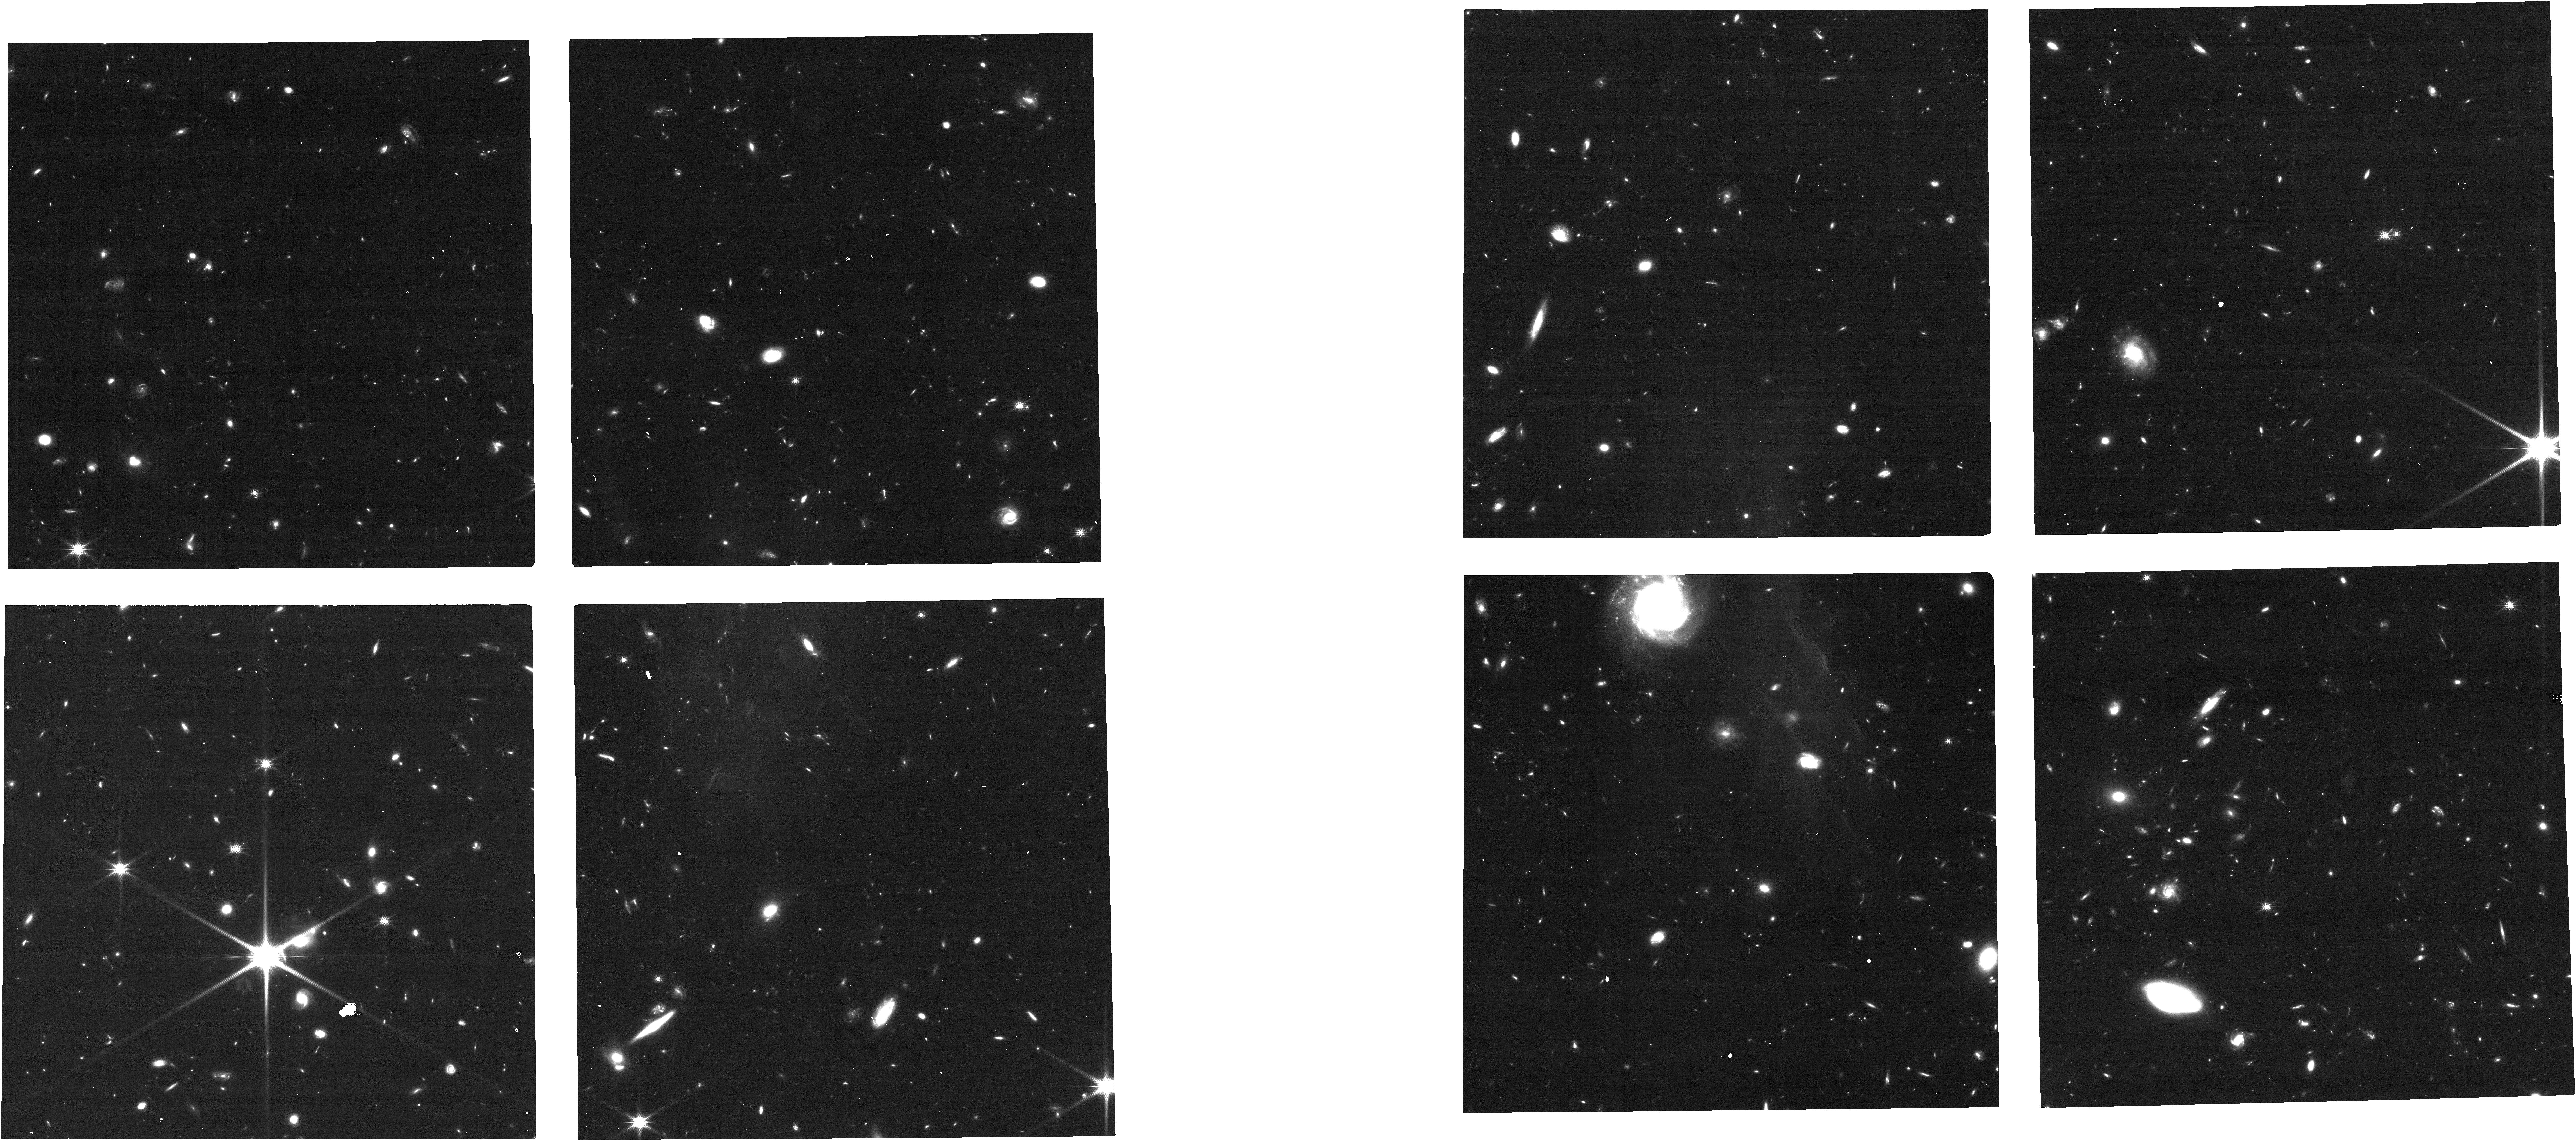
Target: CATLAE-WEST-FINAL-III
Instrument: NIRCAM
Filter: F150W
Exposure: 37 min
Observation ID: jw01635-o054_t037_nircam_clear-f150w

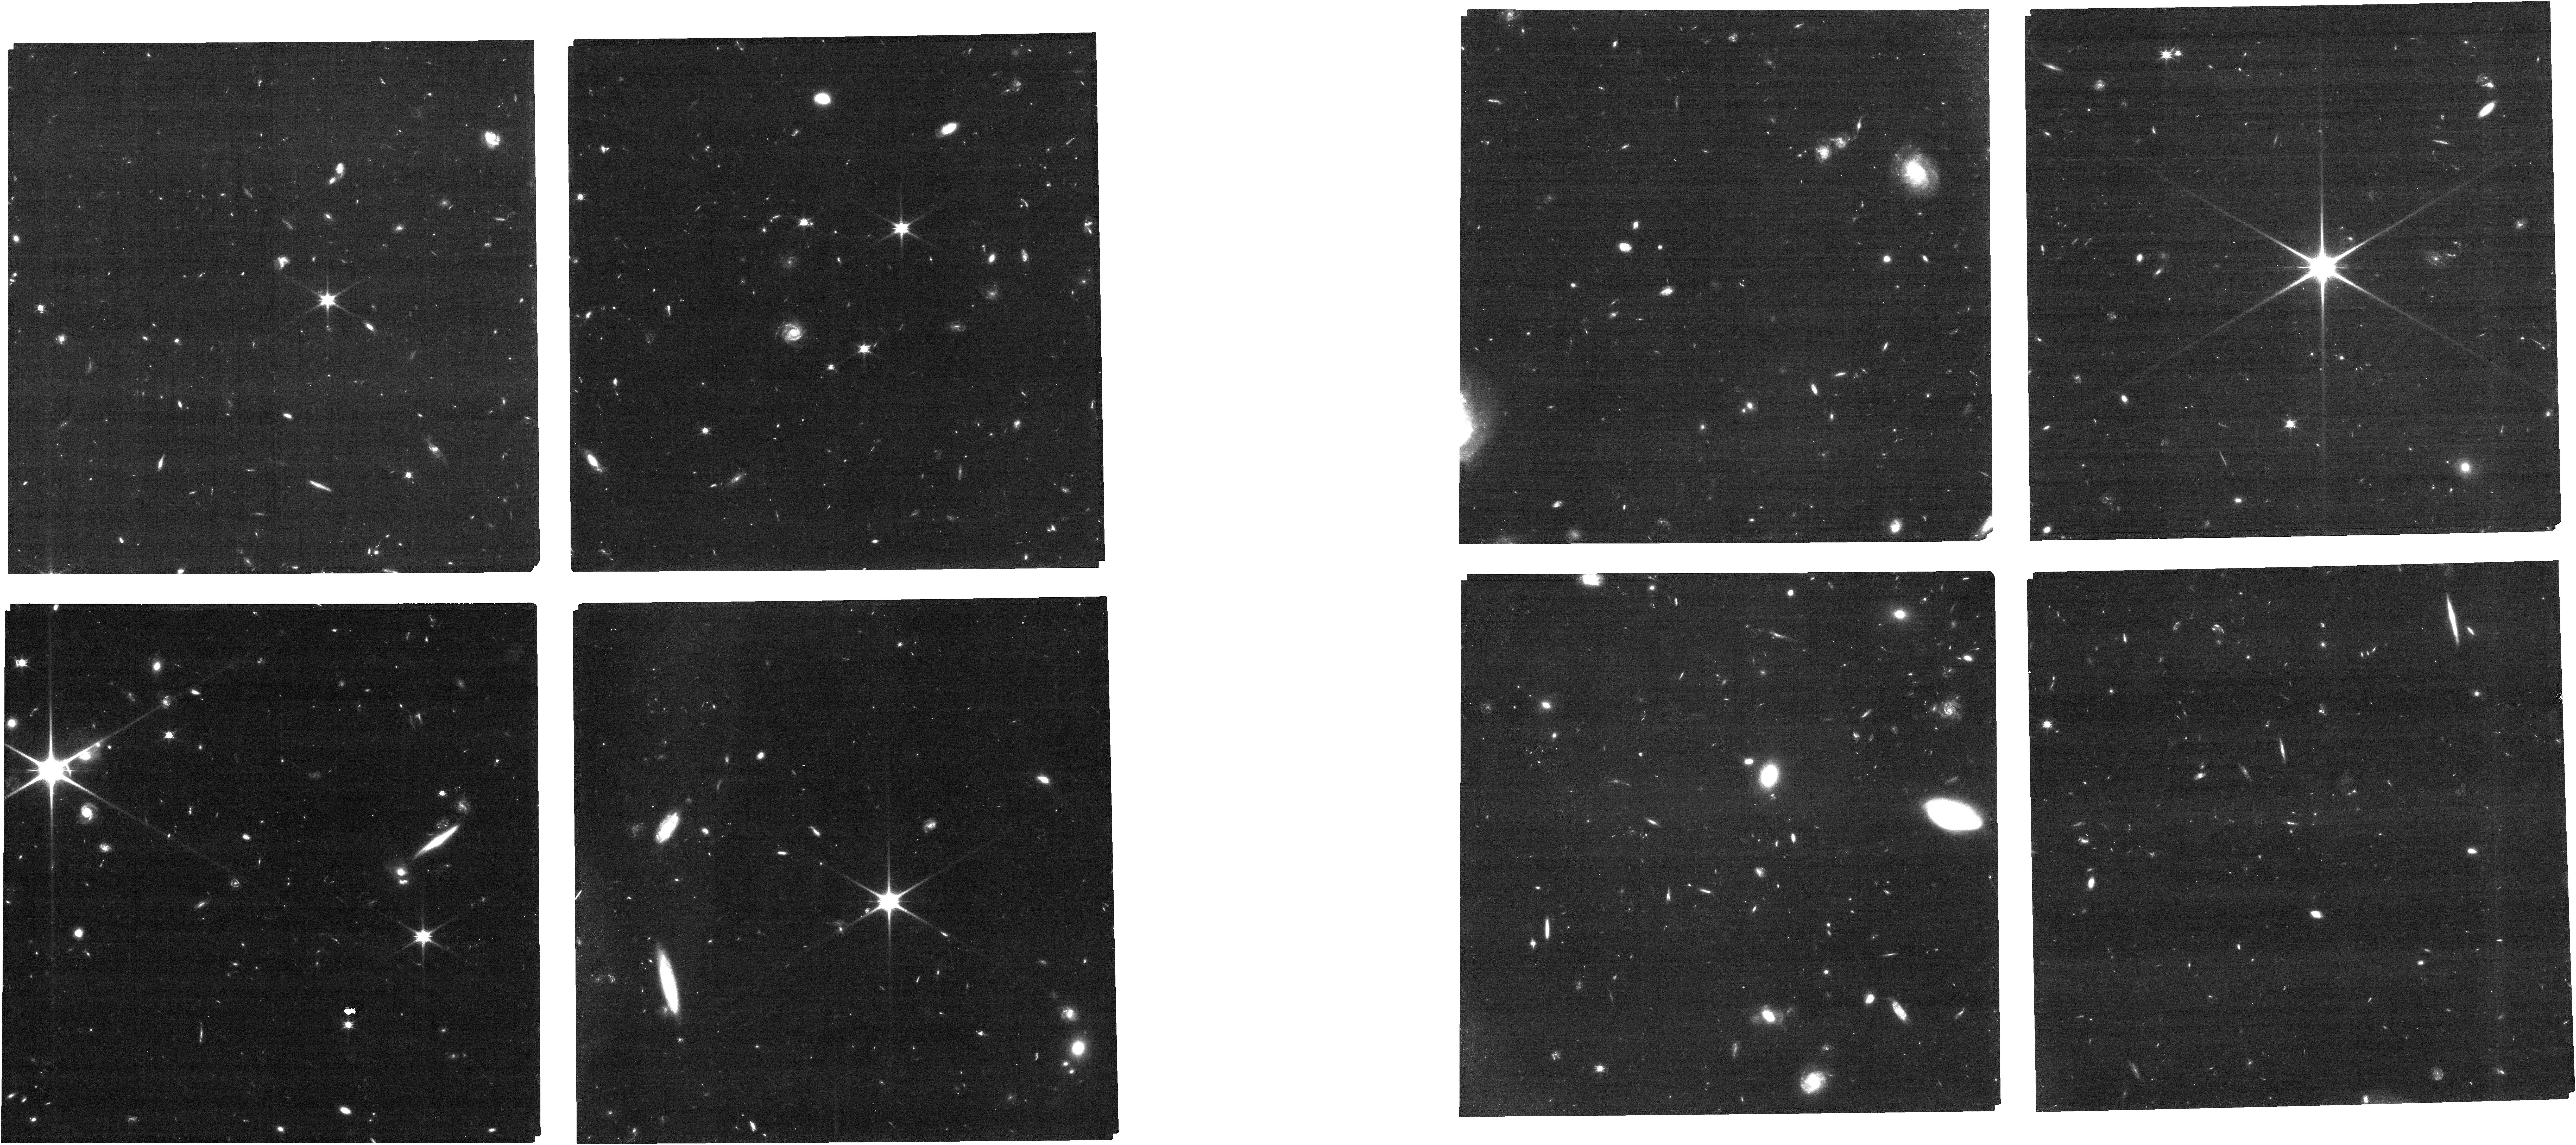
Target: CATLAE-WEST-FINAL-V
Instrument: NIRCAM
Filter: F090W
Exposure: 1.2 h
Observation ID: jw01635-o056_t035_nircam_clear-f090w

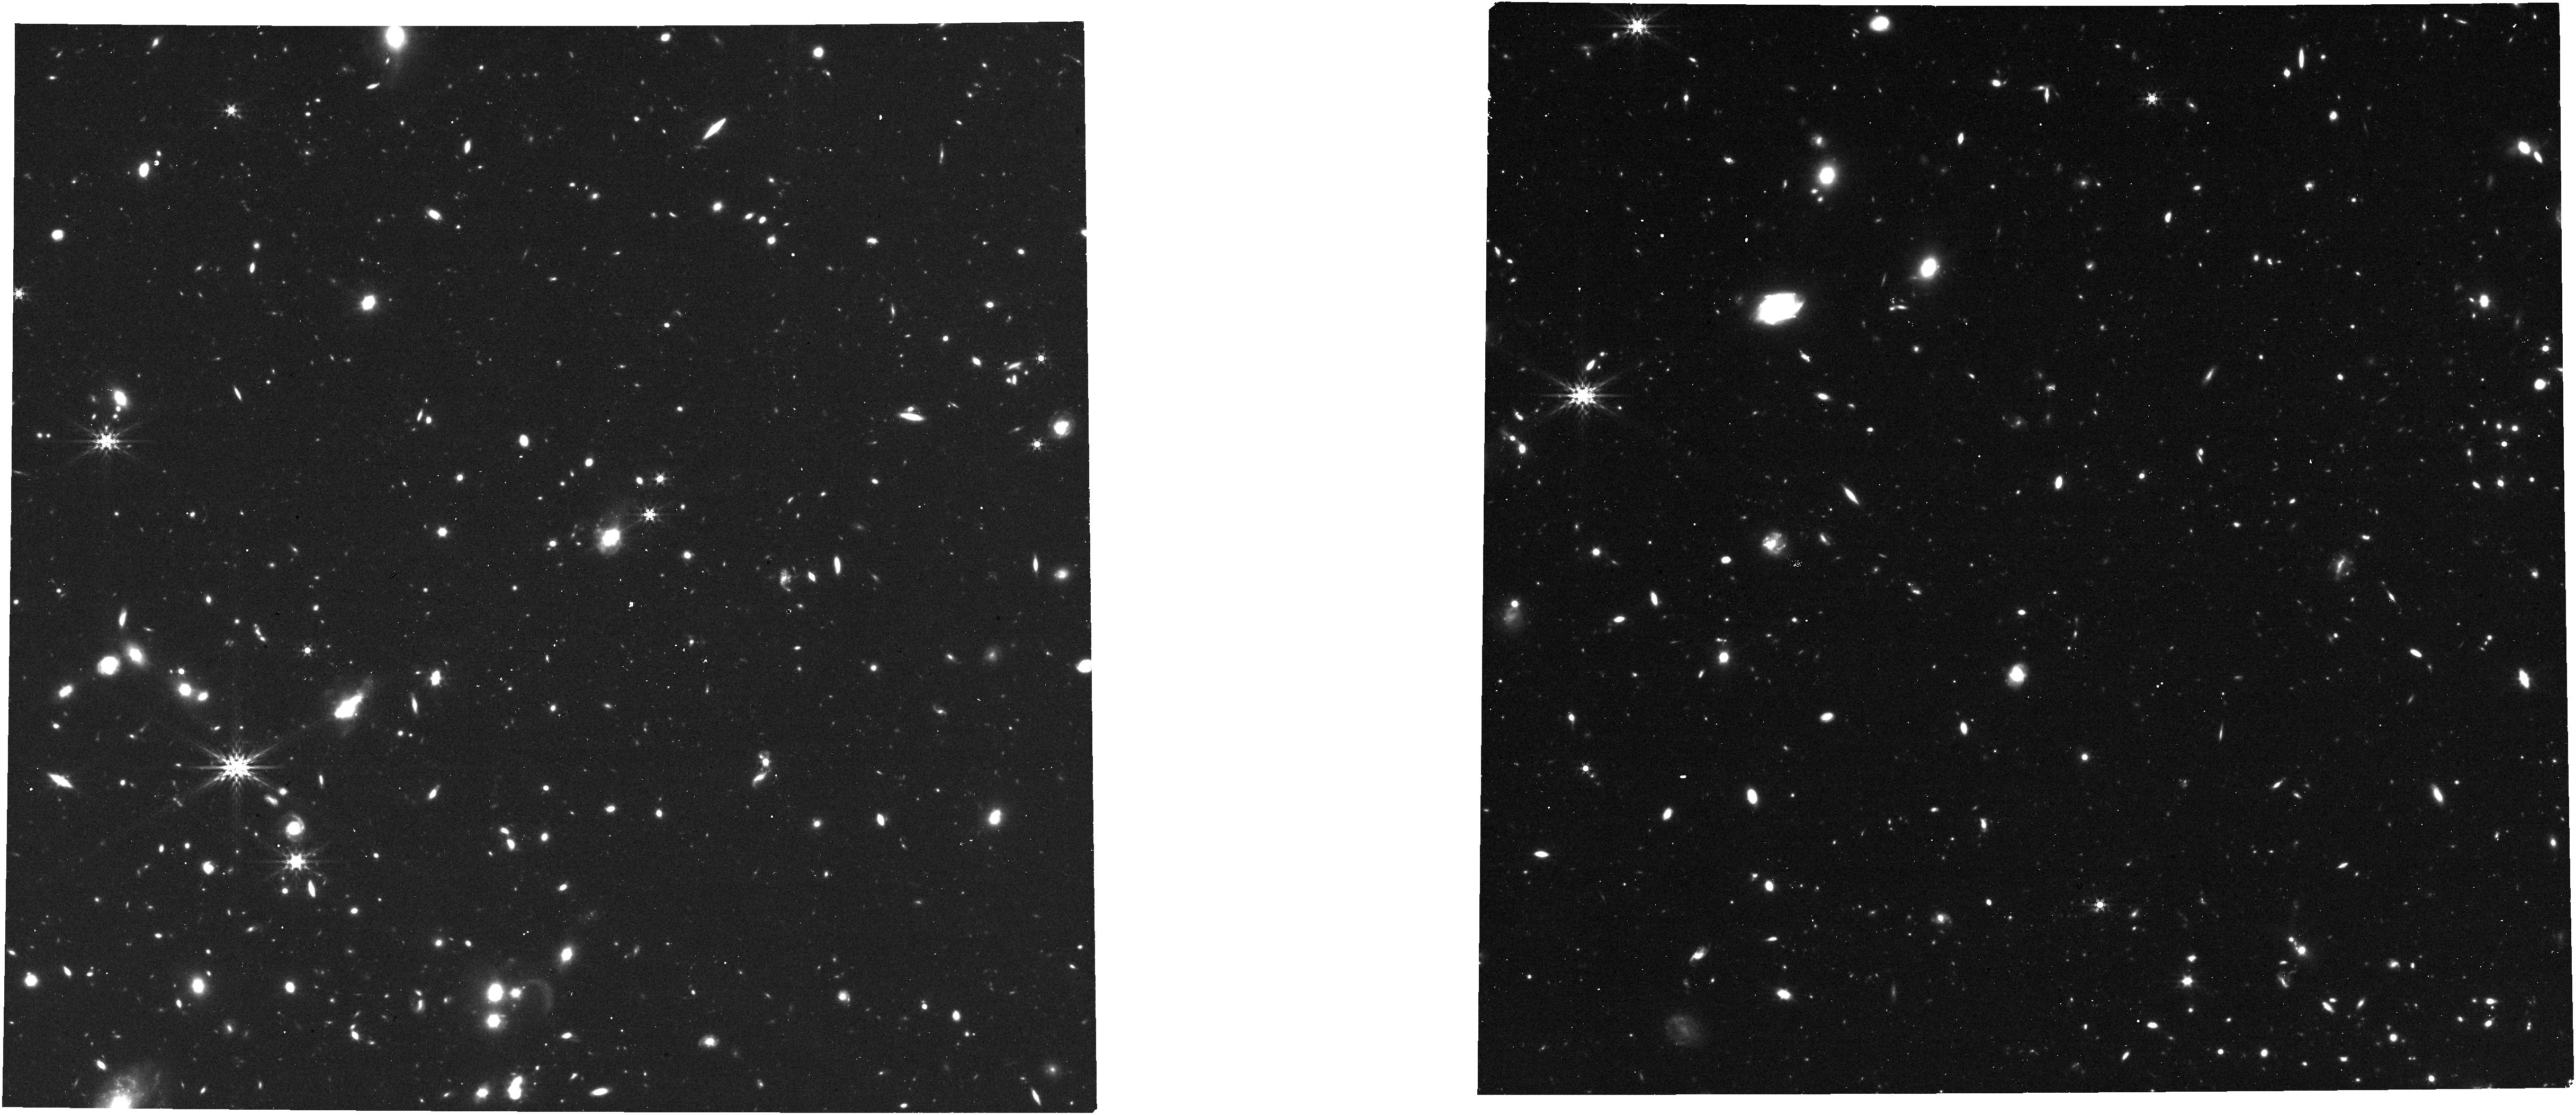
Target: CATLAE-WEST-FINAL-IV
Instrument: NIRCAM
Filter: F444W
Exposure: 37 min
Observation ID: jw01635-o055_t036_nircam_clear-f444w

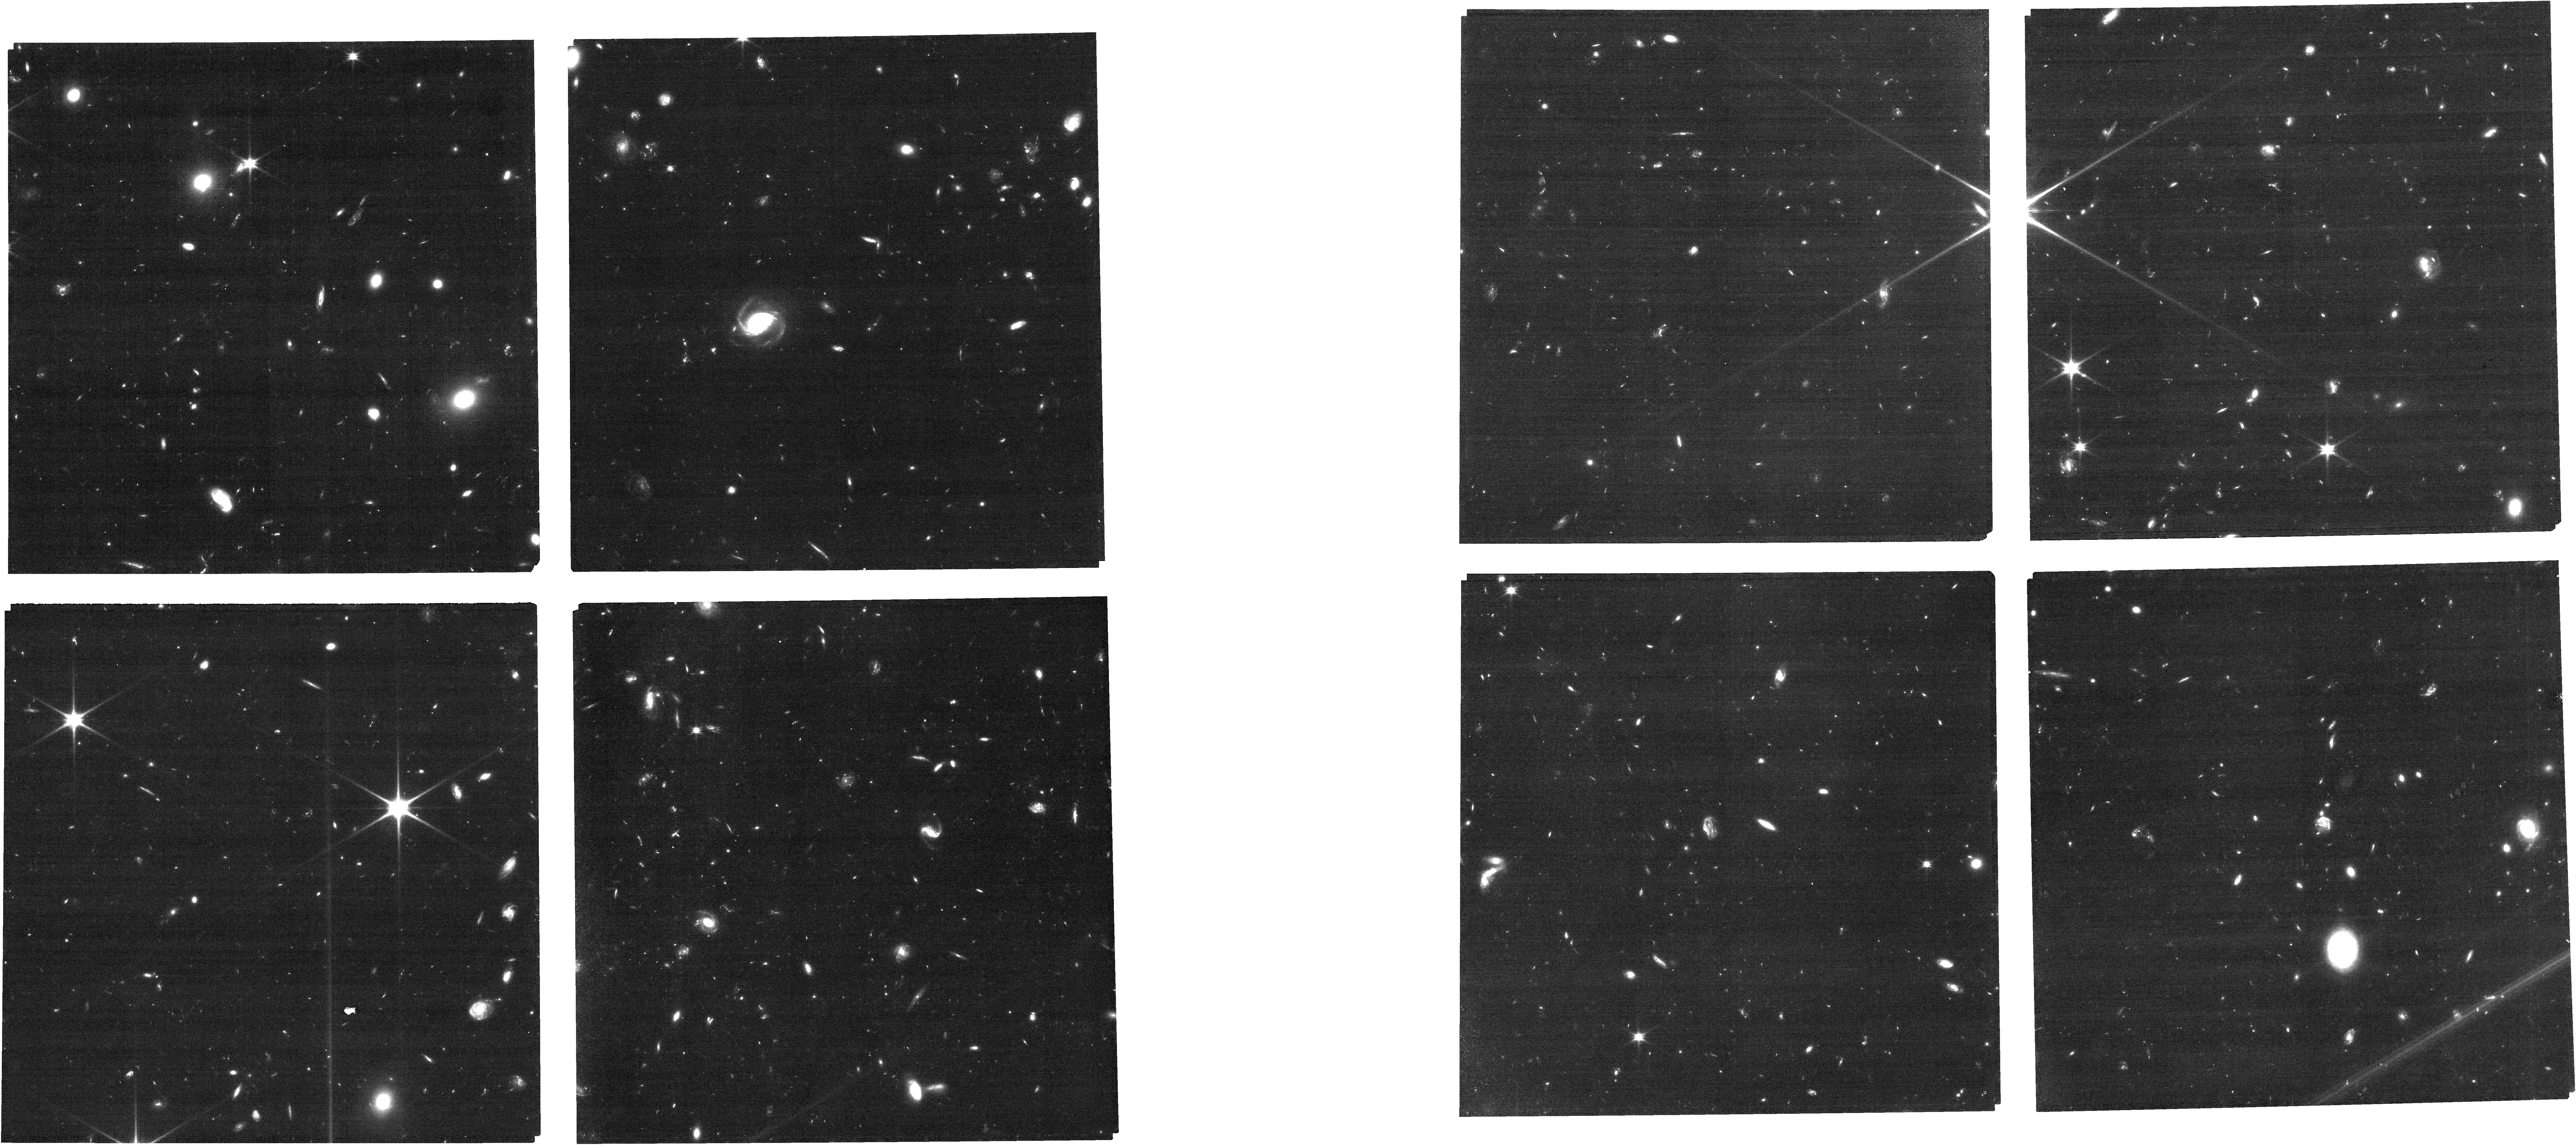
Target: CATLAE-WEST-FINAL-I
Instrument: NIRCAM
Filter: F090W
Exposure: 1.2 h
Observation ID: jw01635-o052_t001_nircam_clear-f090w

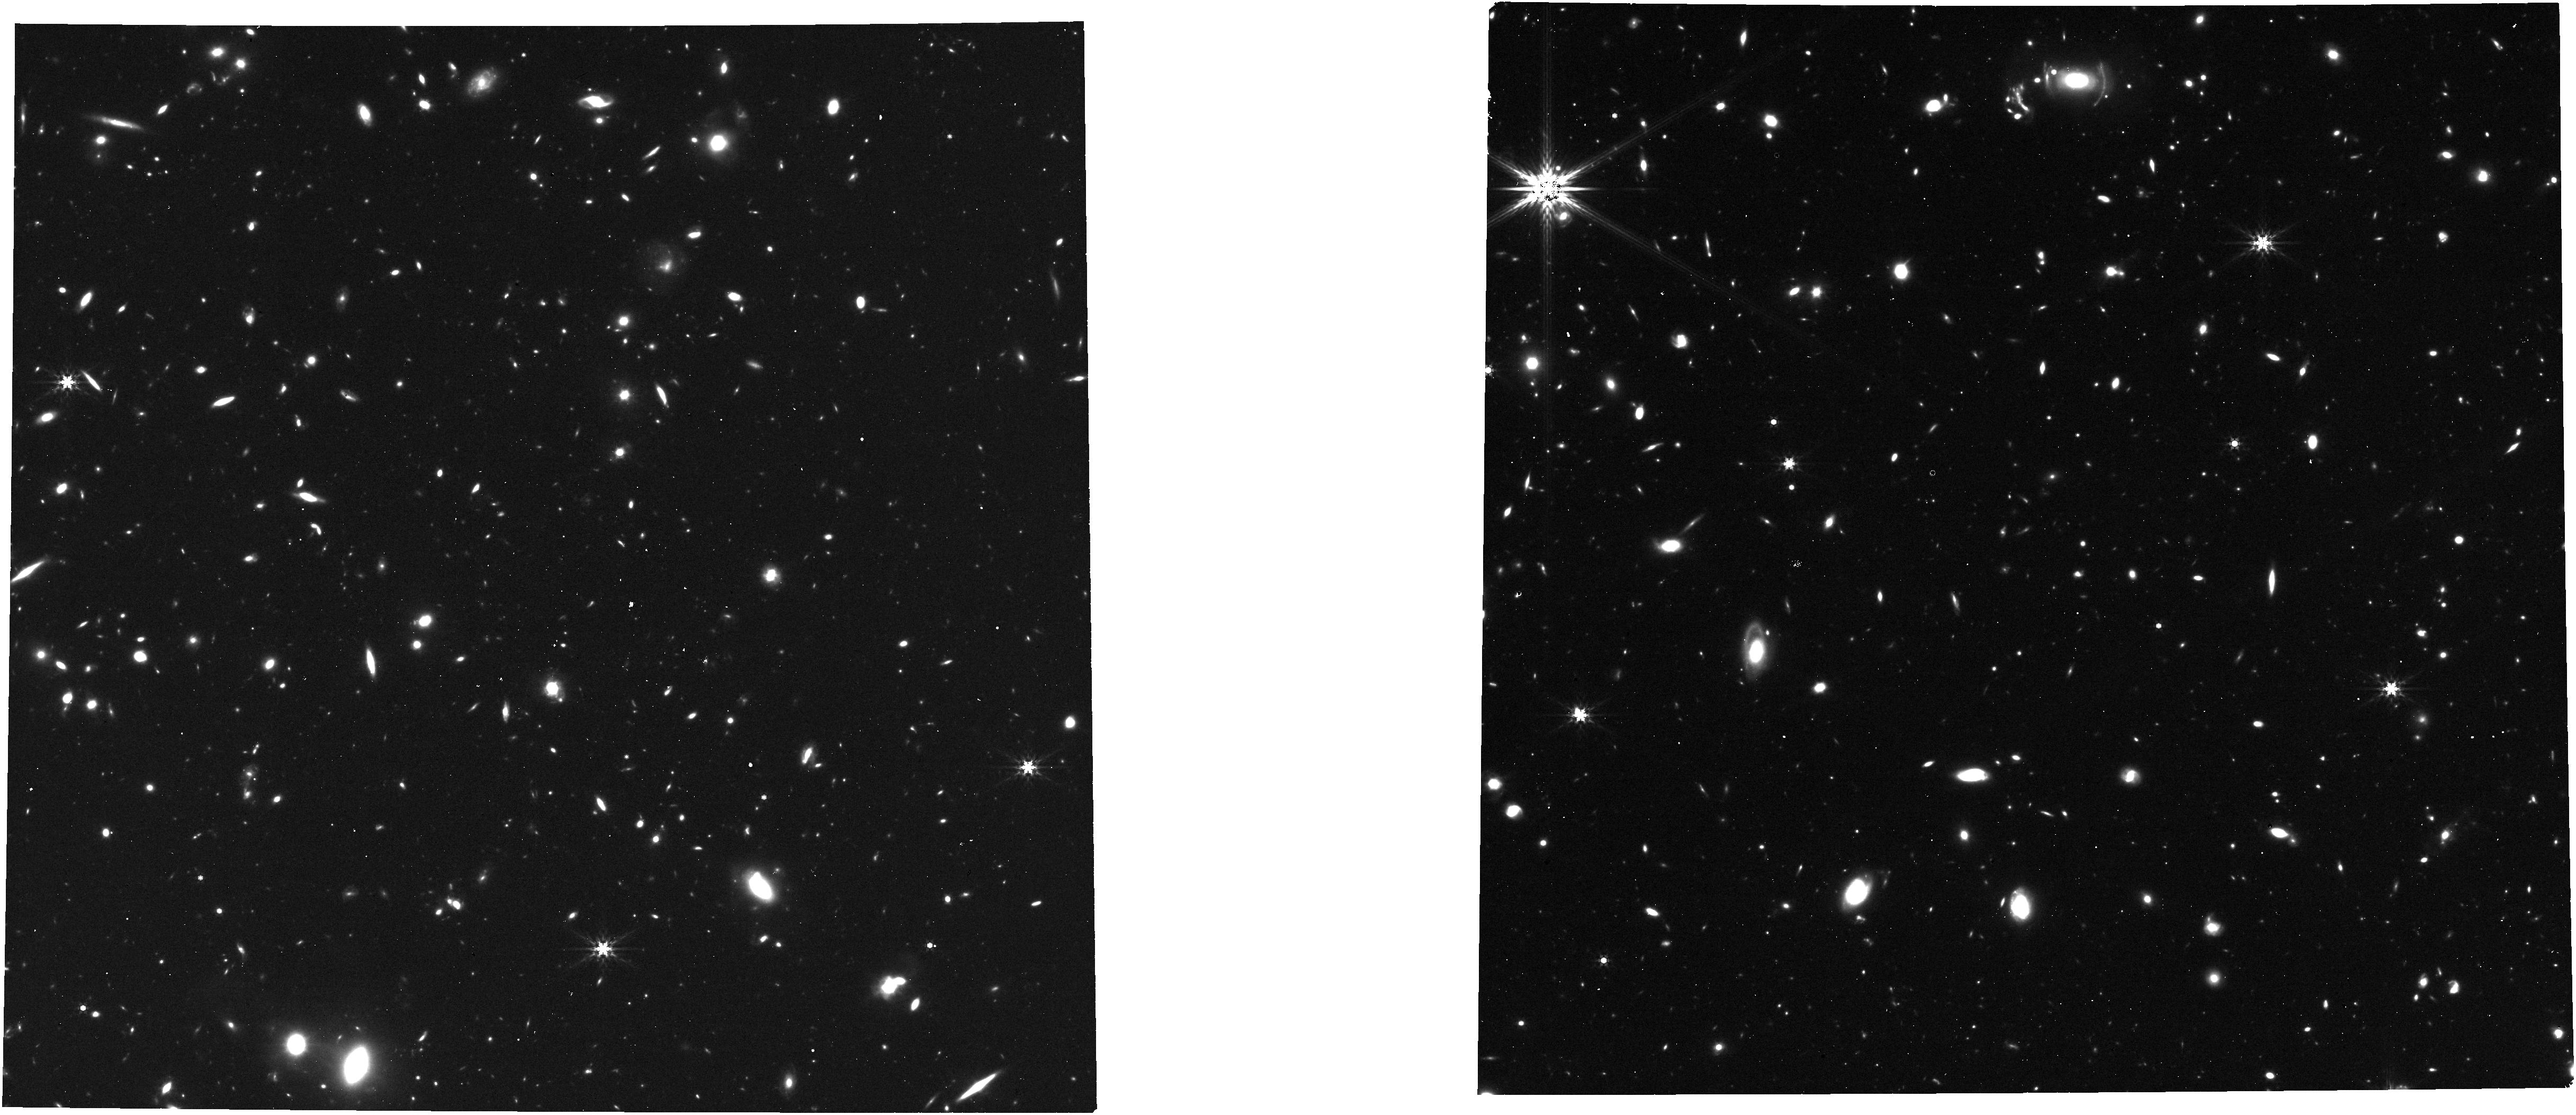
Target: CATLAE-WEST-FINAL-II
Instrument: NIRCAM
Filter: F444W
Exposure: 35 min
Observation ID: jw01635-o053_t002_nircam_clear-f444w

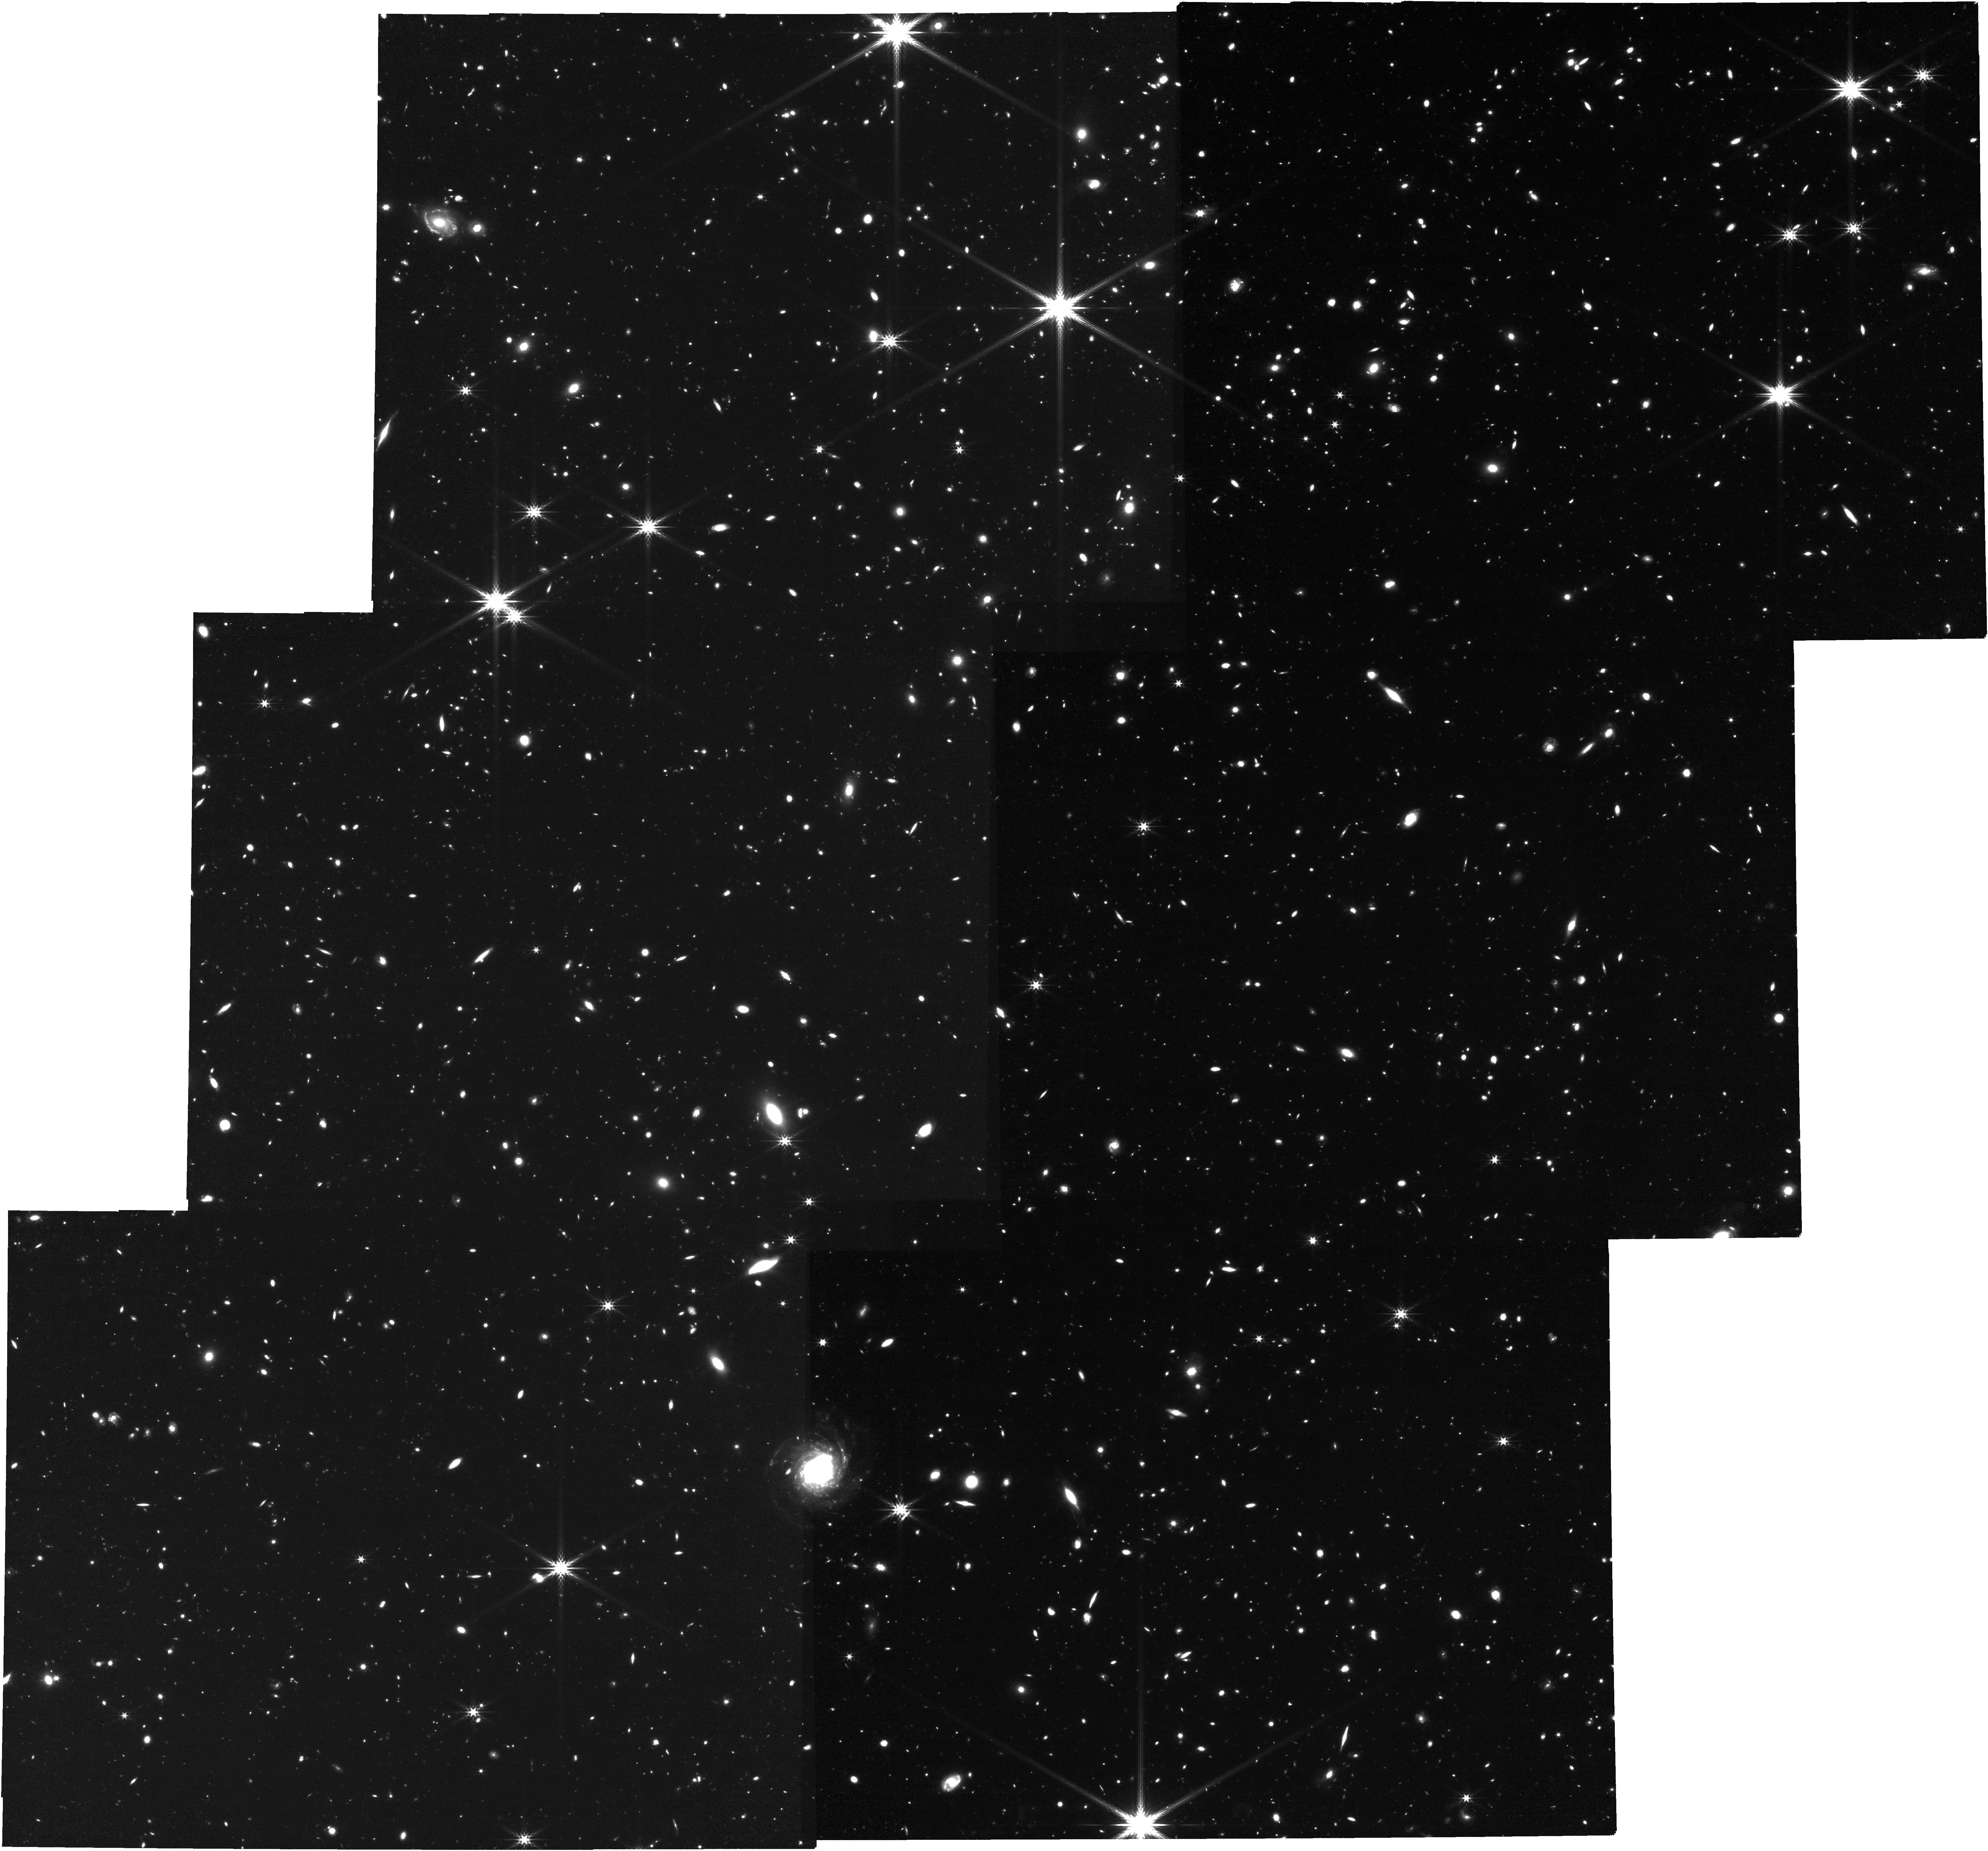
Target: Z7OD-MOSAIC-OBS25
Instrument: NIRCAM
Filter: F444W
Exposure: 5.3 h
Observation ID: jw01635-o025_t003_nircam_clear-f444w

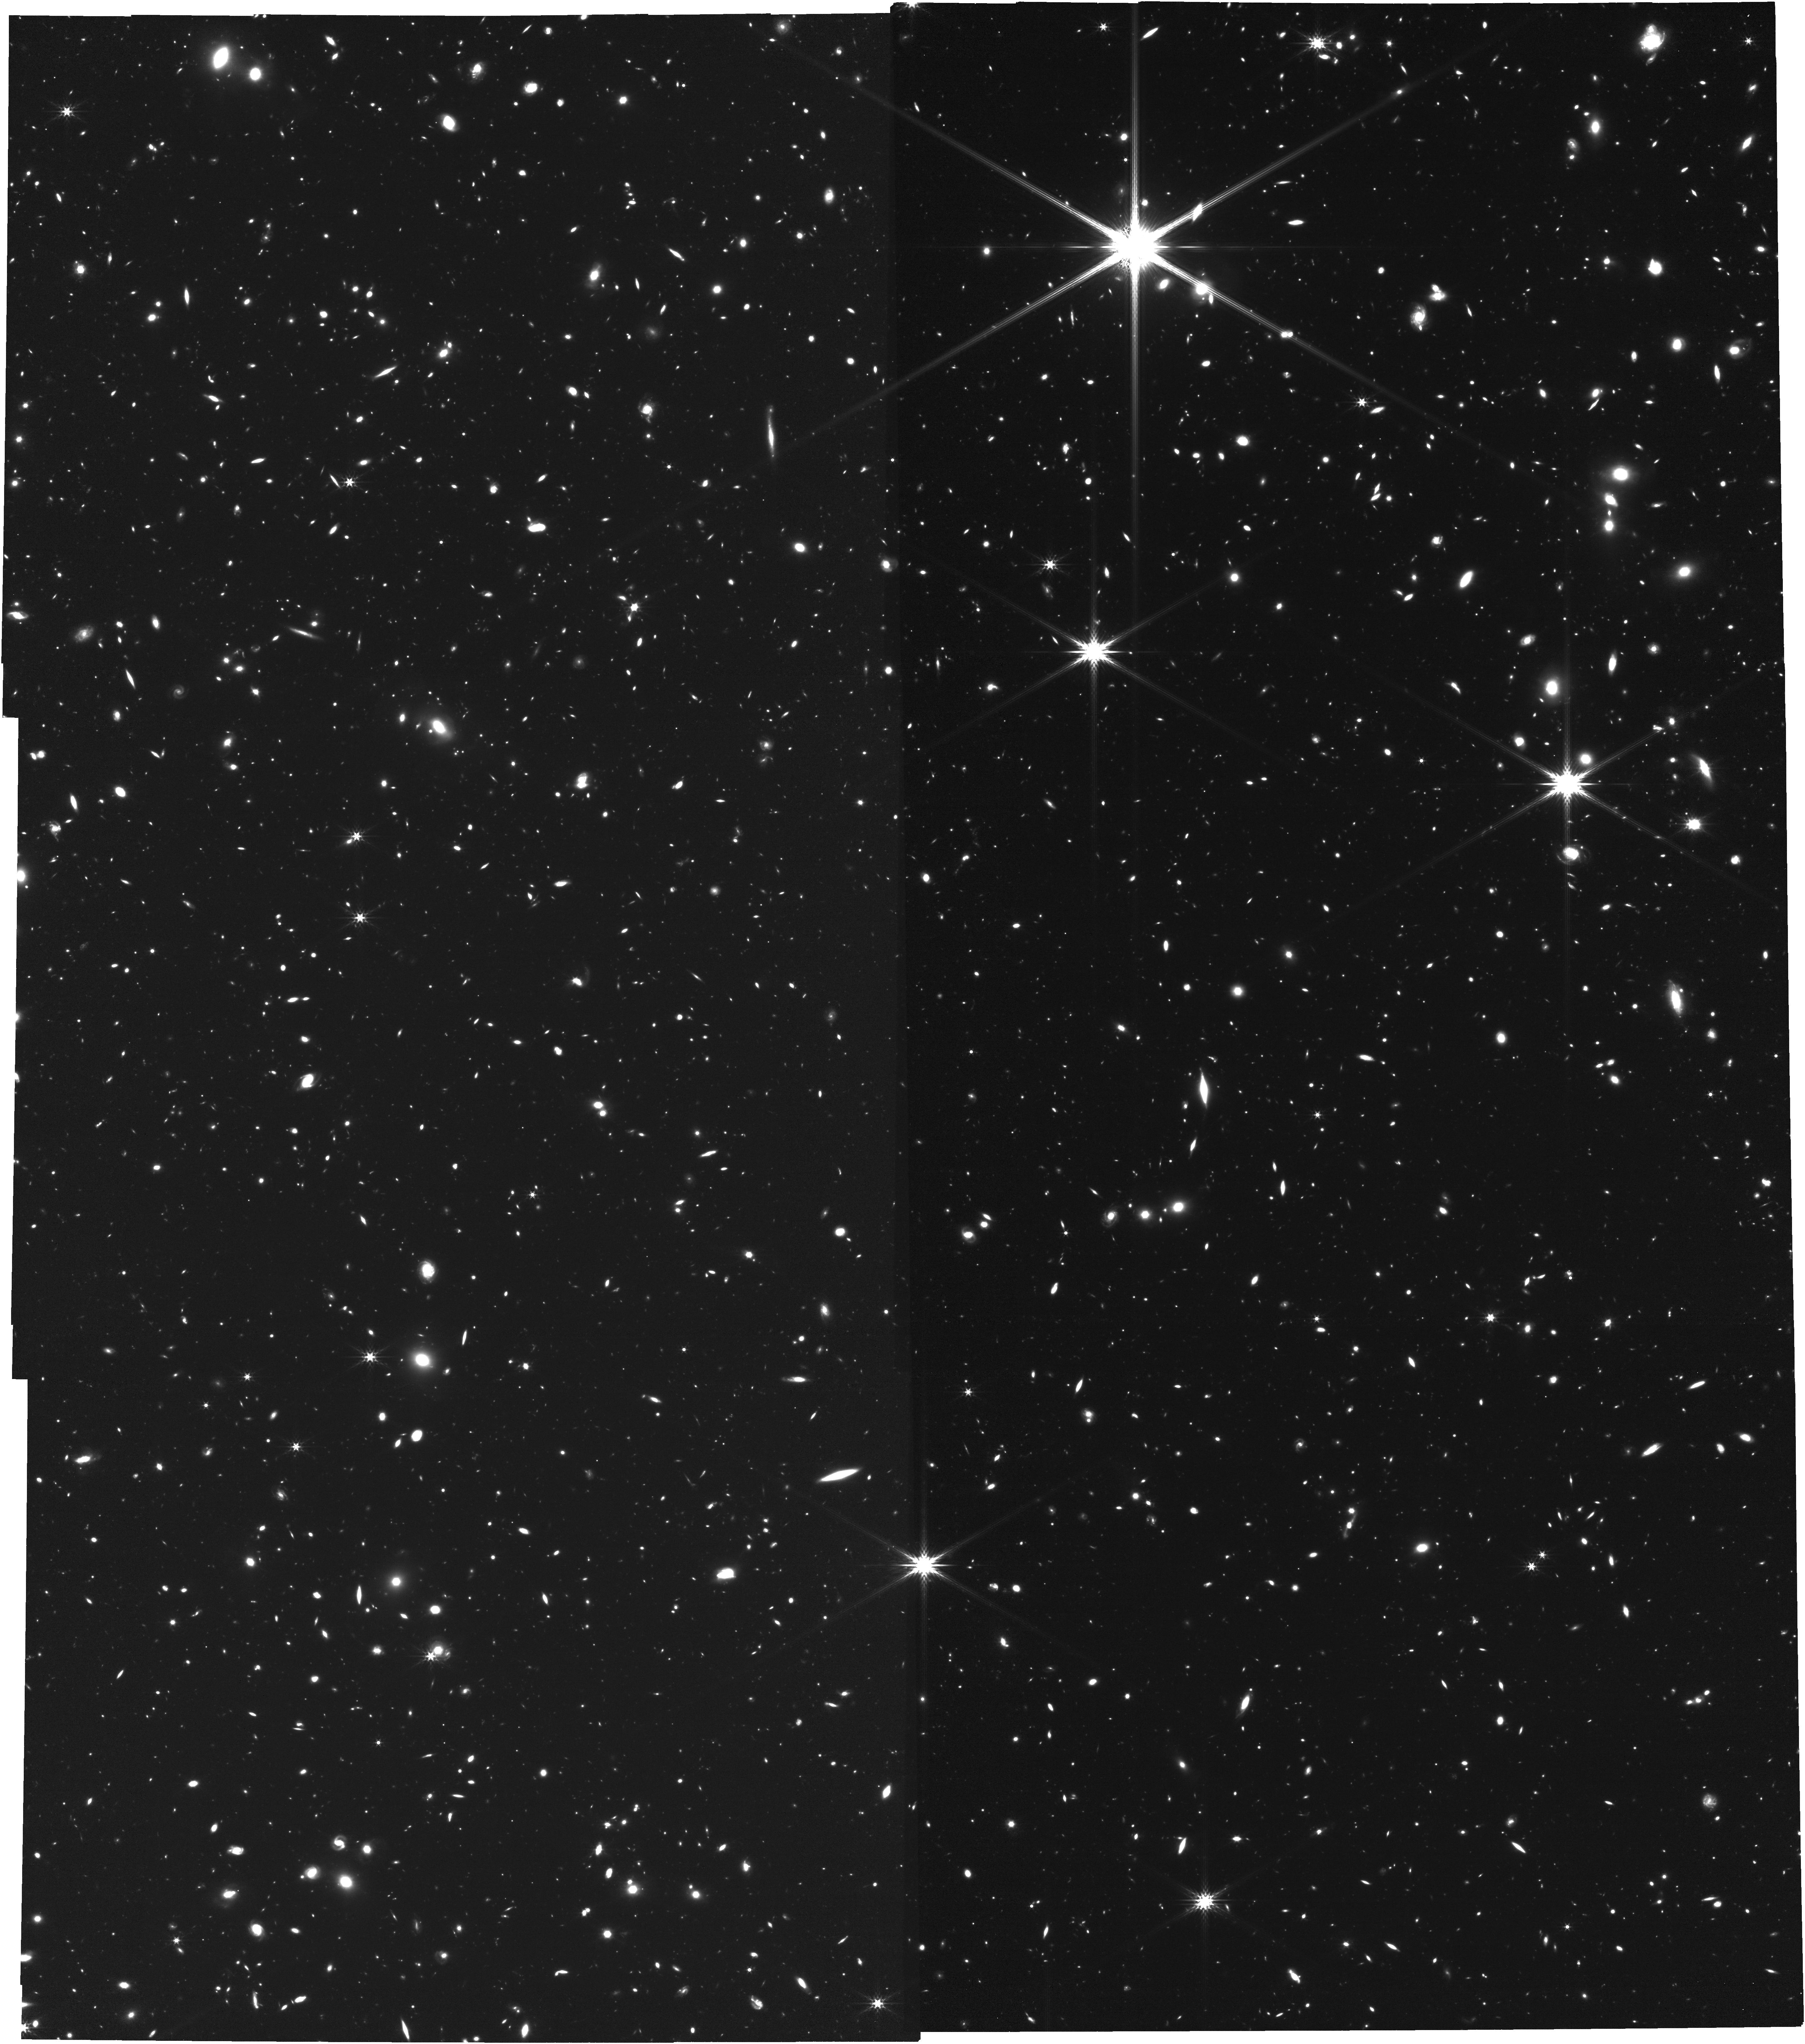
Target: Z7OD-MOSAIC-OBS26
Instrument: NIRCAM
Filter: F444W
Exposure: 5.3 h
Observation ID: jw01635-o026_t007_nircam_clear-f444w

Galaxy Protoclusters as Drivers of Cosmic Reionization (PI: Martin, Crystal Linn)

The environmental dependence of galaxy properties today requires an accelerated assembly history in high density environments. Protoclusters, the overdense regions of the universe that ultimately collapse into massive galaxy clusters, contribute a significant fraction of all cosmic star formation during the era of reionization. The galaxy overdensity may enhance the escape of ionizing photons, making protoclusters crucial in driving the timing and topology of cosmic reionization. We propose to measure the brightest rest-frame-optical emission lines from spectrosopically-confirmed galaxies comprising the largest overdensity yet identified near the midpoint of cosmic reionization, z7OD. Eight protocluster members, identified by their Lyman-alpha emission, are the primary targets for these NIRSpec MOS observations, which will measure rest-frame optical emission lines between the [OII] doublet and hydrogen Balmer alpha lines. We aim to measure the transmission of the IGM in and around an ionized, cosmic bubble, determine the physical properties of the galaxies that ionized the bubble, and compare them to field galaxies at z > 3.37 (observed simultaneously). We will measure the Lyman-alpha escape fraction and the Lyman-alpha velocity offset, information required to map spatial variation in IGM transmission. Protoclusters at this redshift are predicted to contain significant amount of cold gas, possibly triggering high specific star formation rates and accelerating the chemical evolution of the galaxies; ideas we will test by directly measuring diagnostic emission-line ratios.